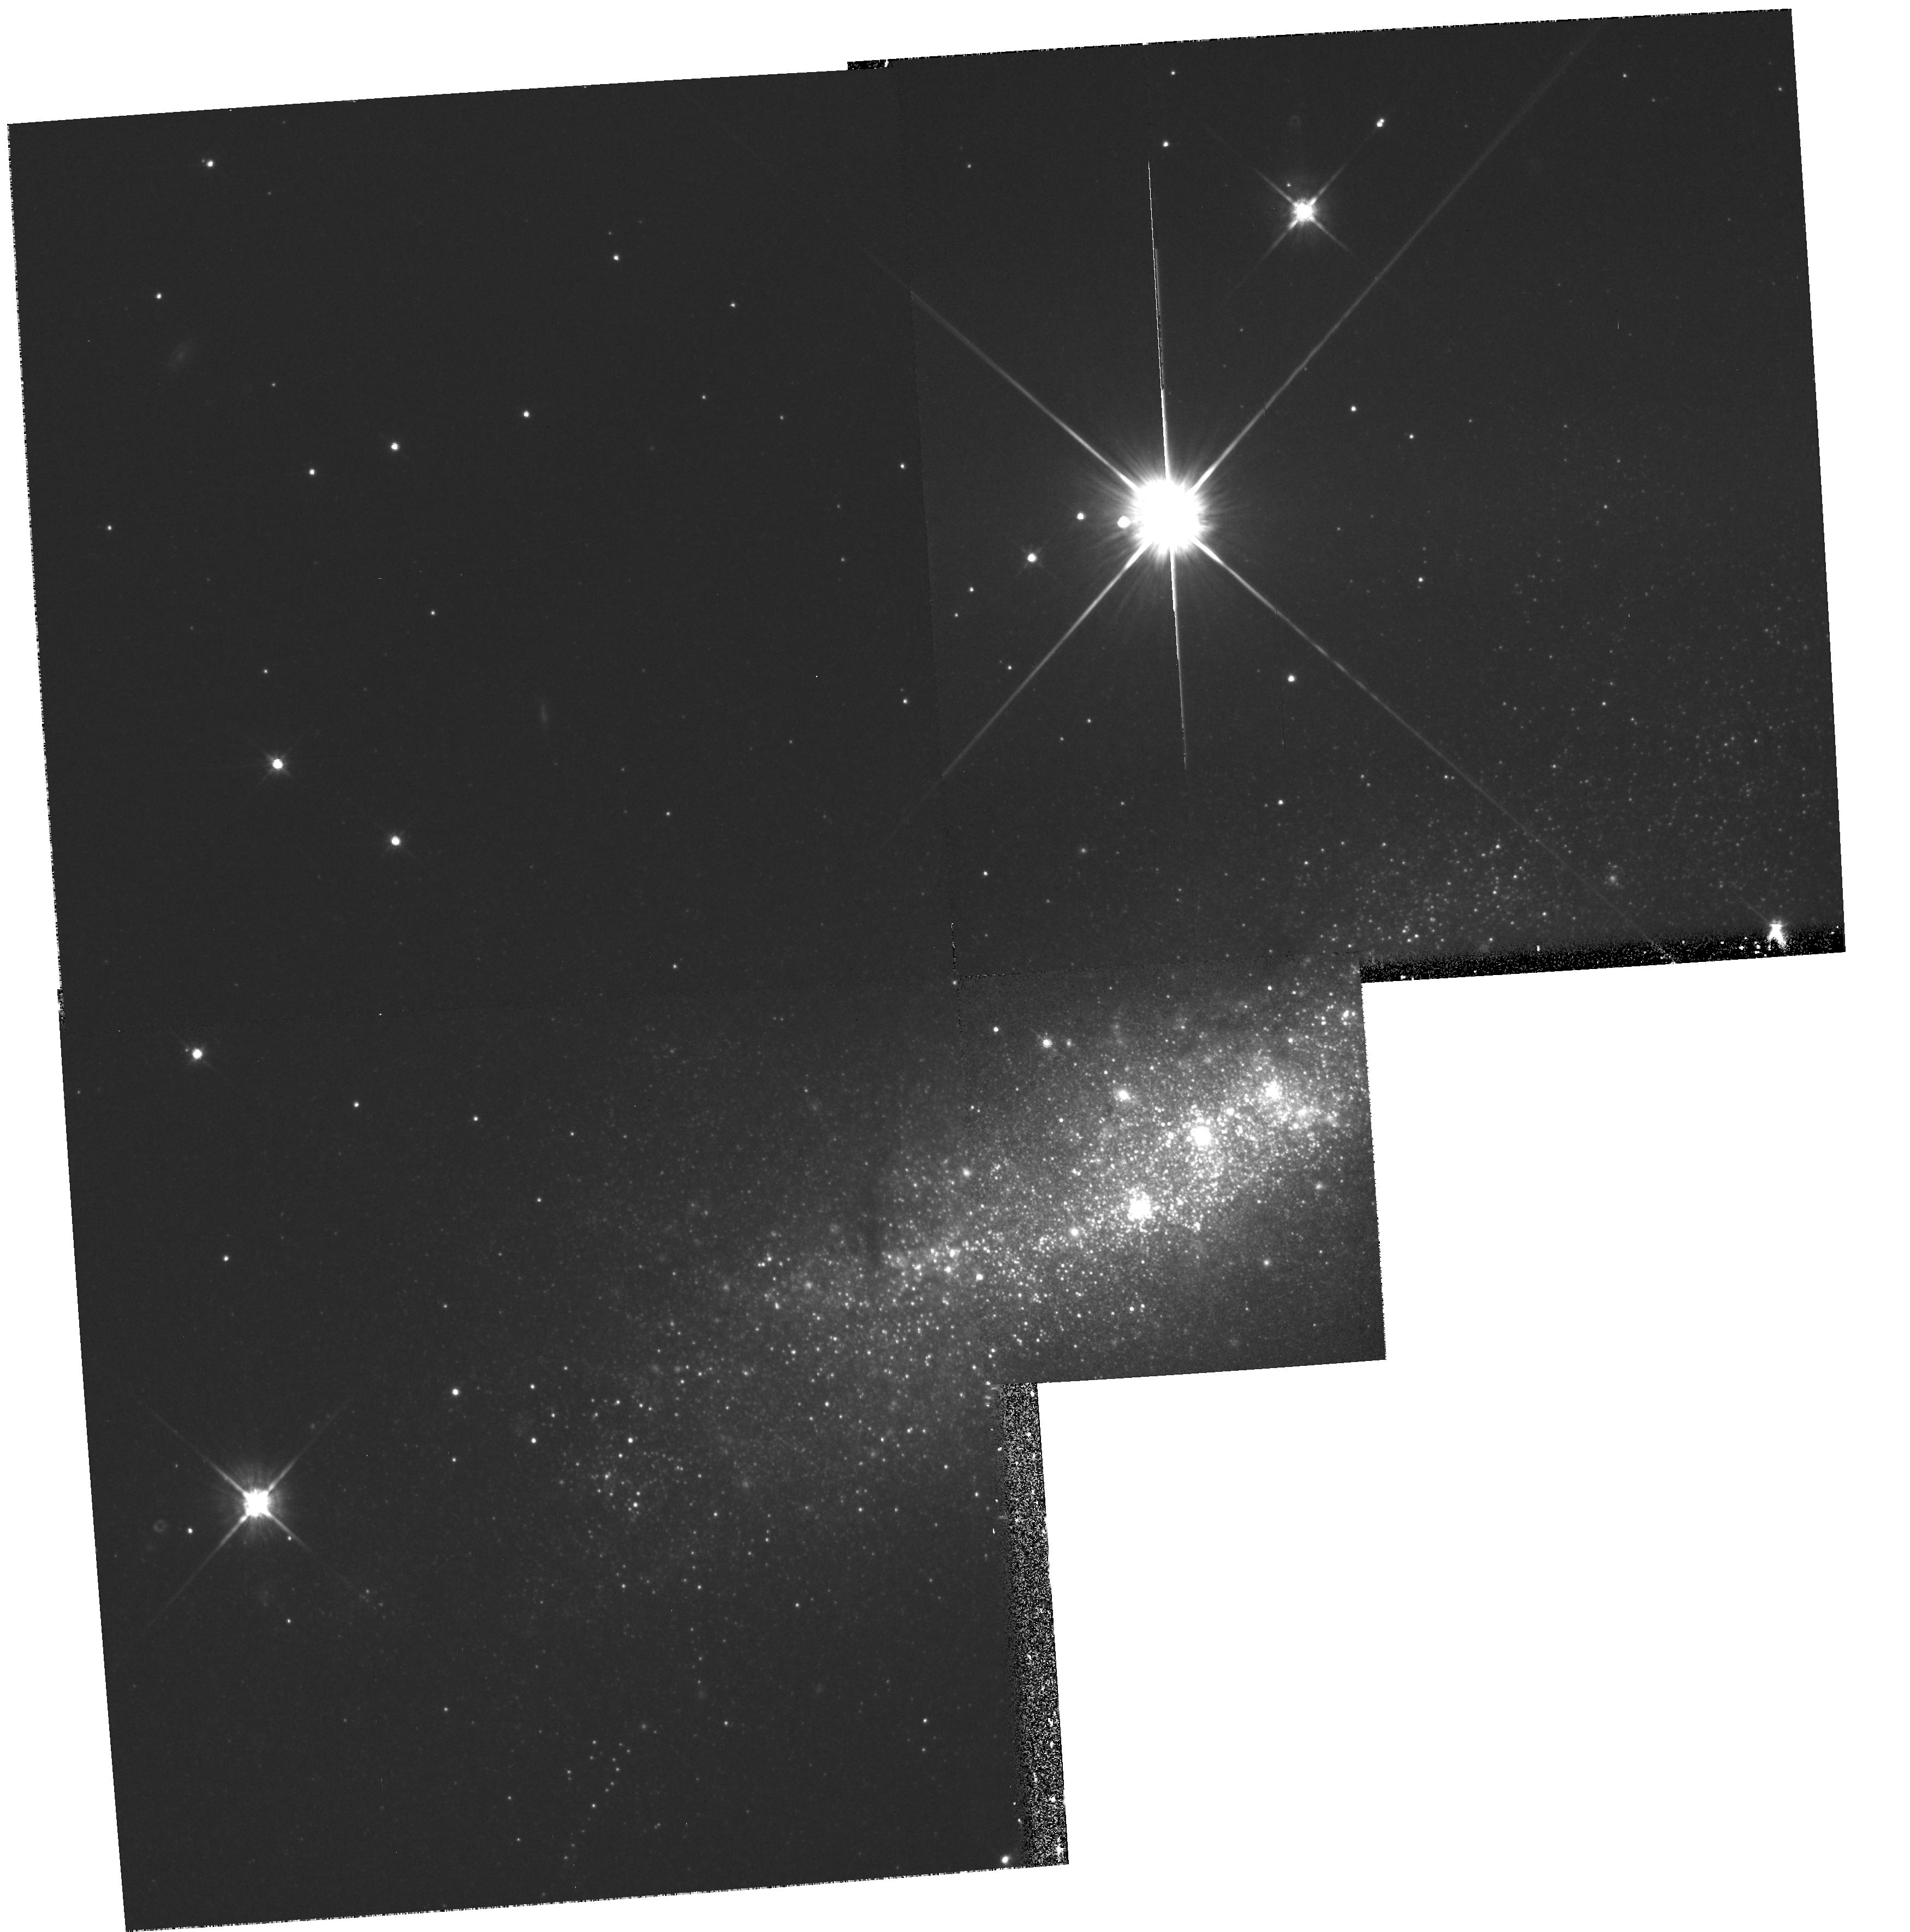
Target: NGC1569-CLUSTERS. Instrument: WFPC2/PC. Filter: F814W. Exposure: 9 min. Observation ID: hst_6423_01_wfpc2_pc_f814w_u54g01

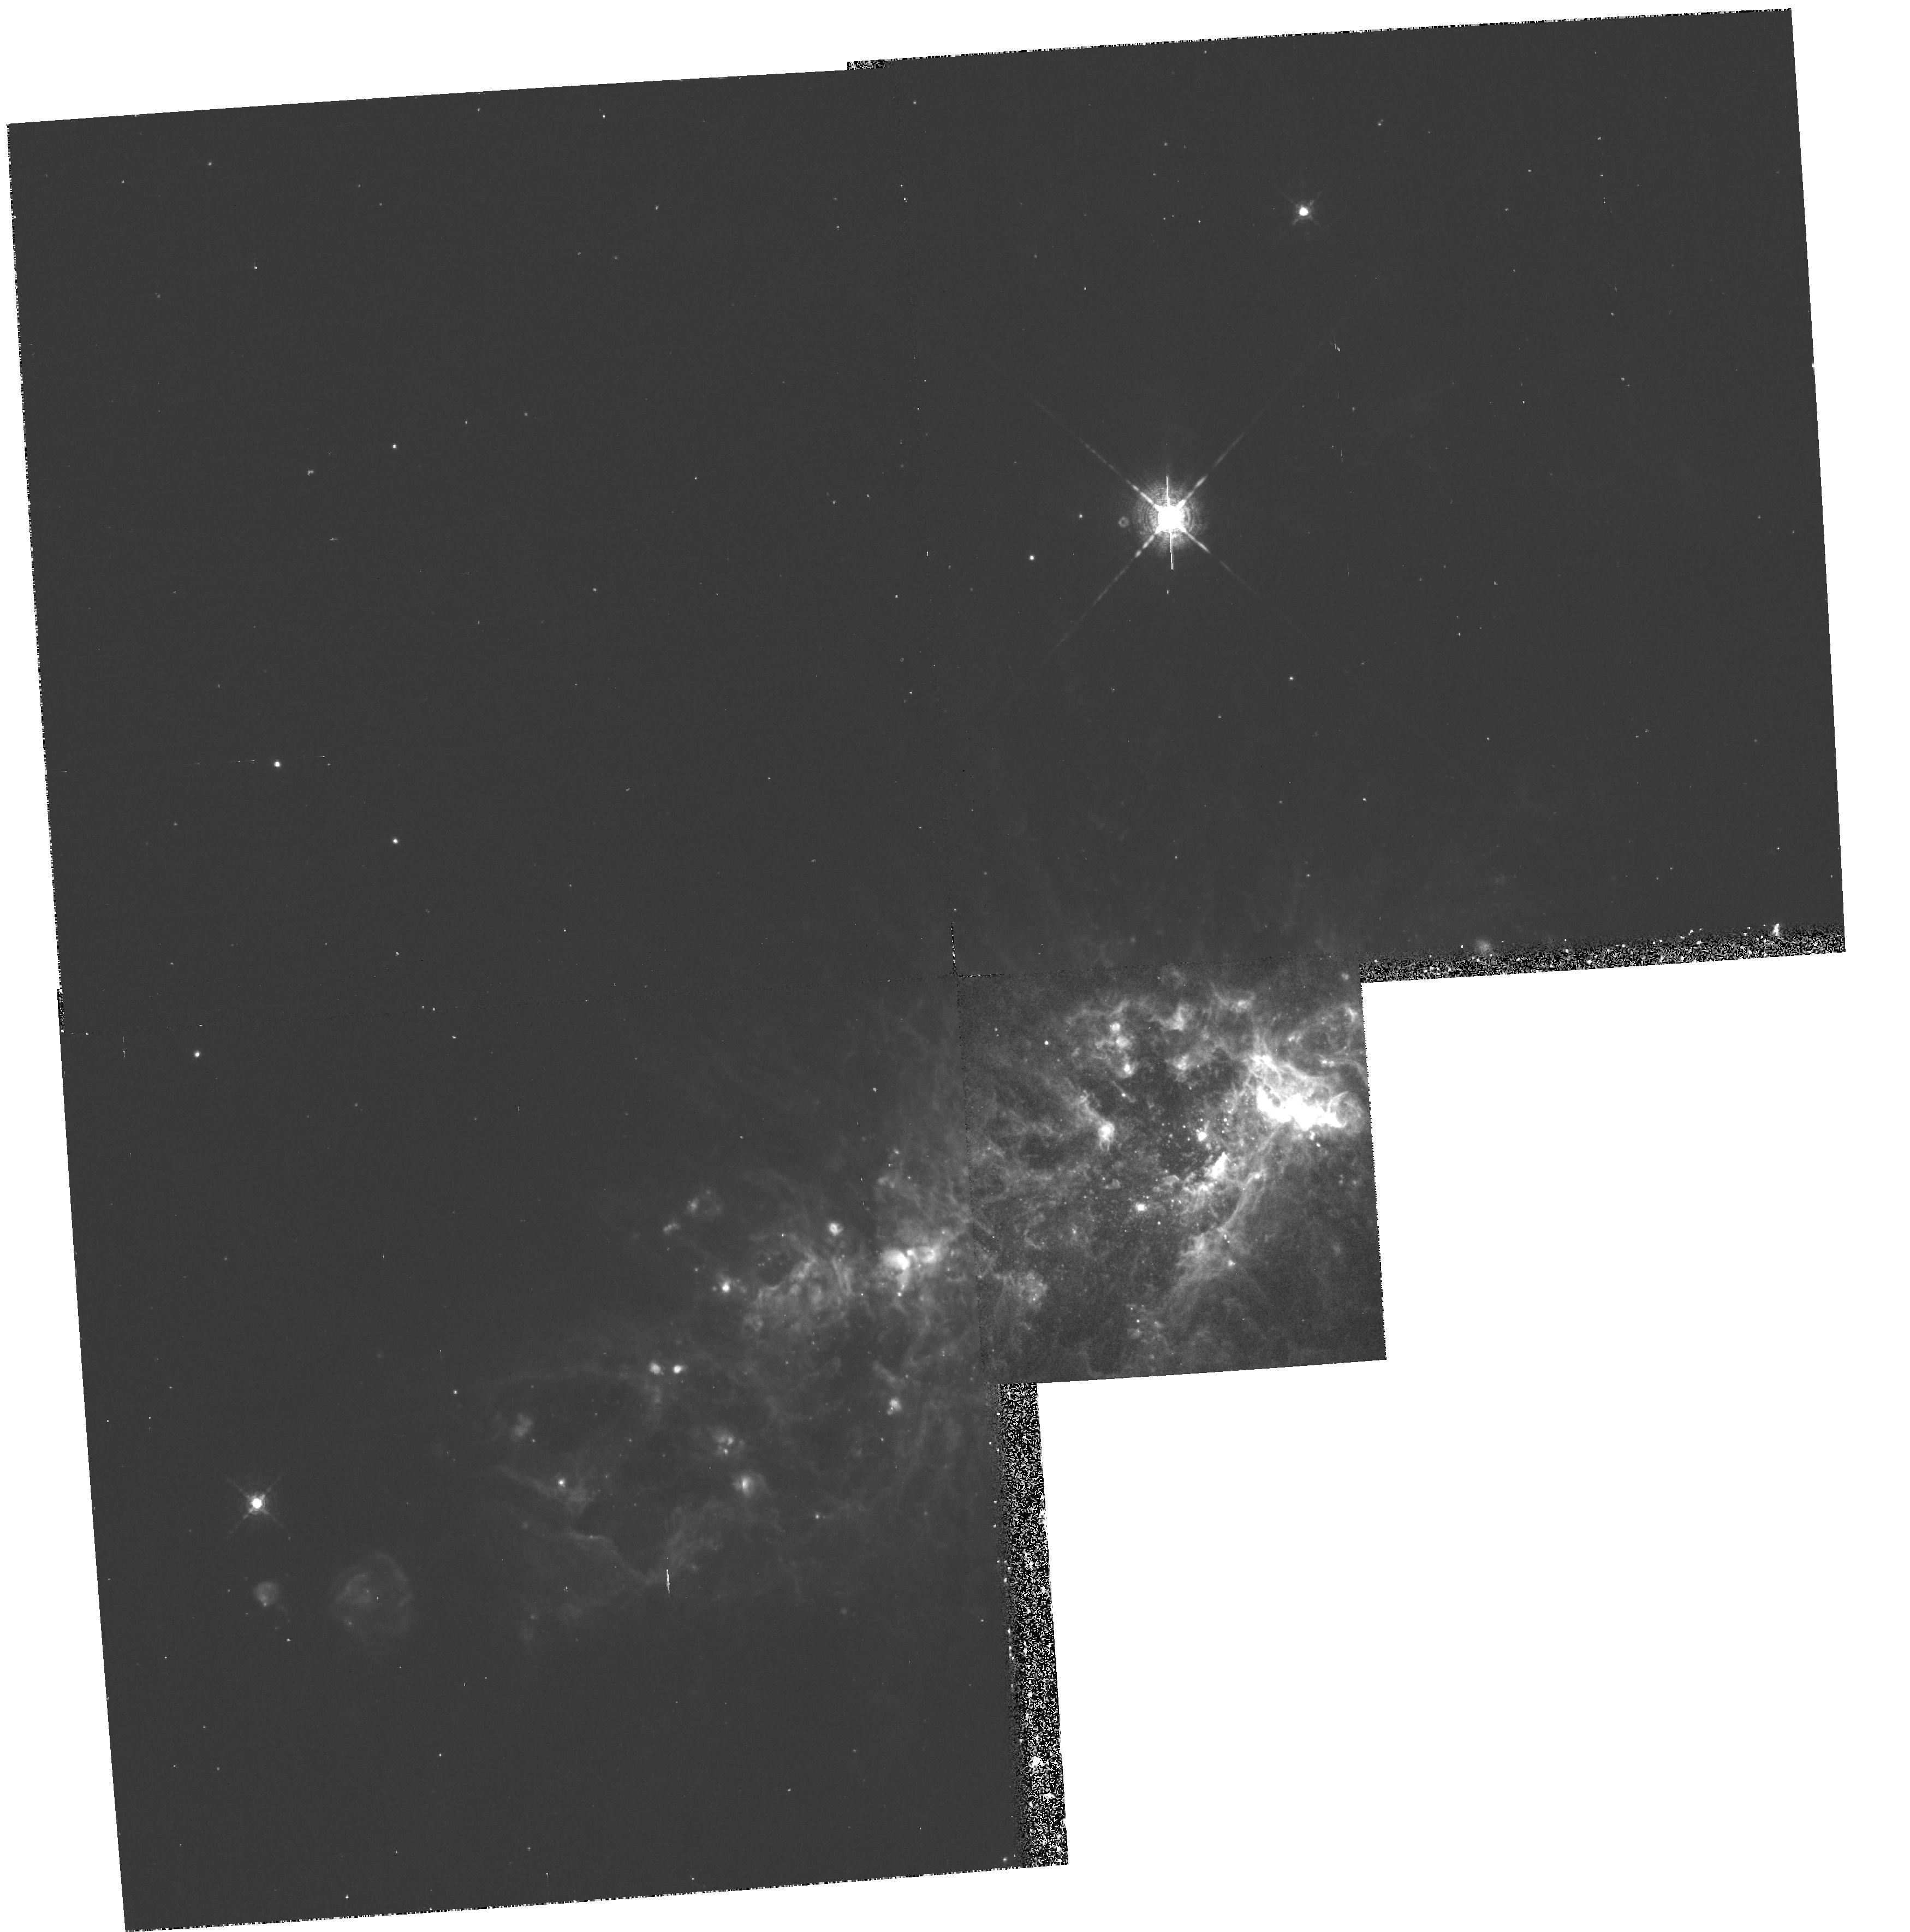
Target: NGC1569-CLUSTERS. Instrument: WFPC2/PC. Filter: F656N. Exposure: 27 min. Observation ID: hst_6423_01_wfpc2_pc_f656n_u54g01

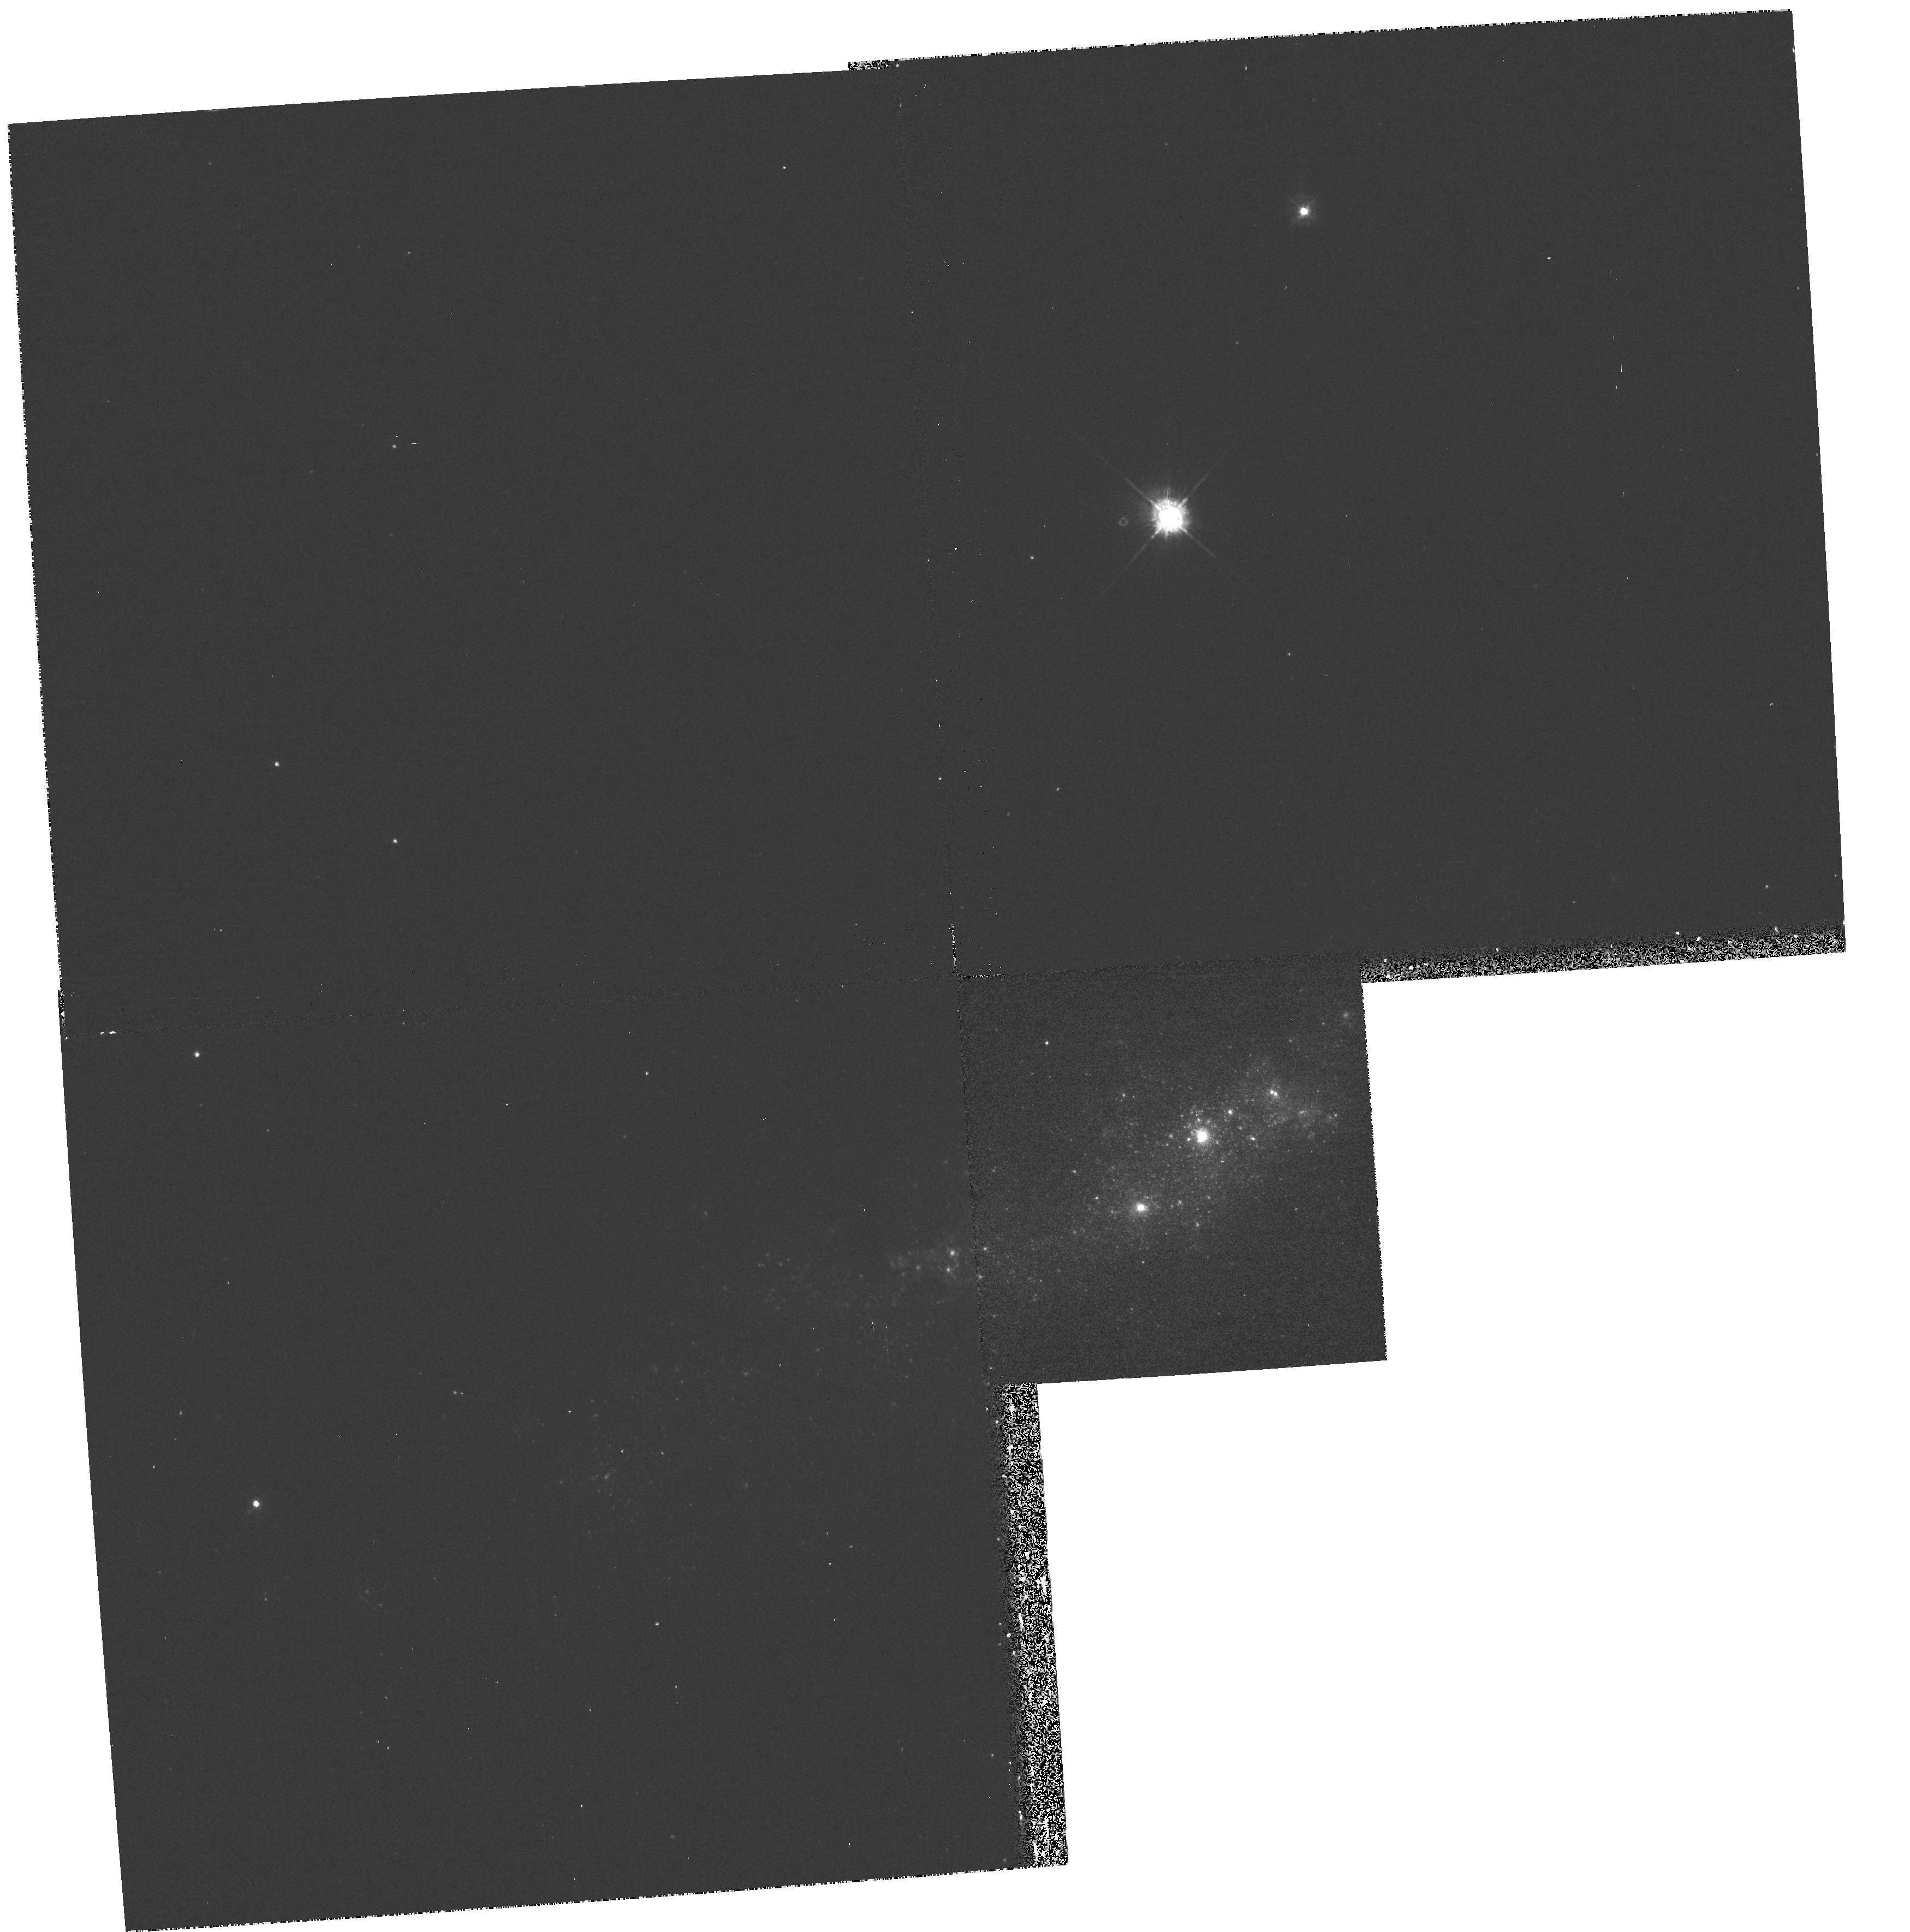
Target: NGC1569-CLUSTERS. Instrument: WFPC2/PC. Filter: F336W. Exposure: 13 min. Observation ID: hst_6423_01_wfpc2_pc_f336w_u54g01

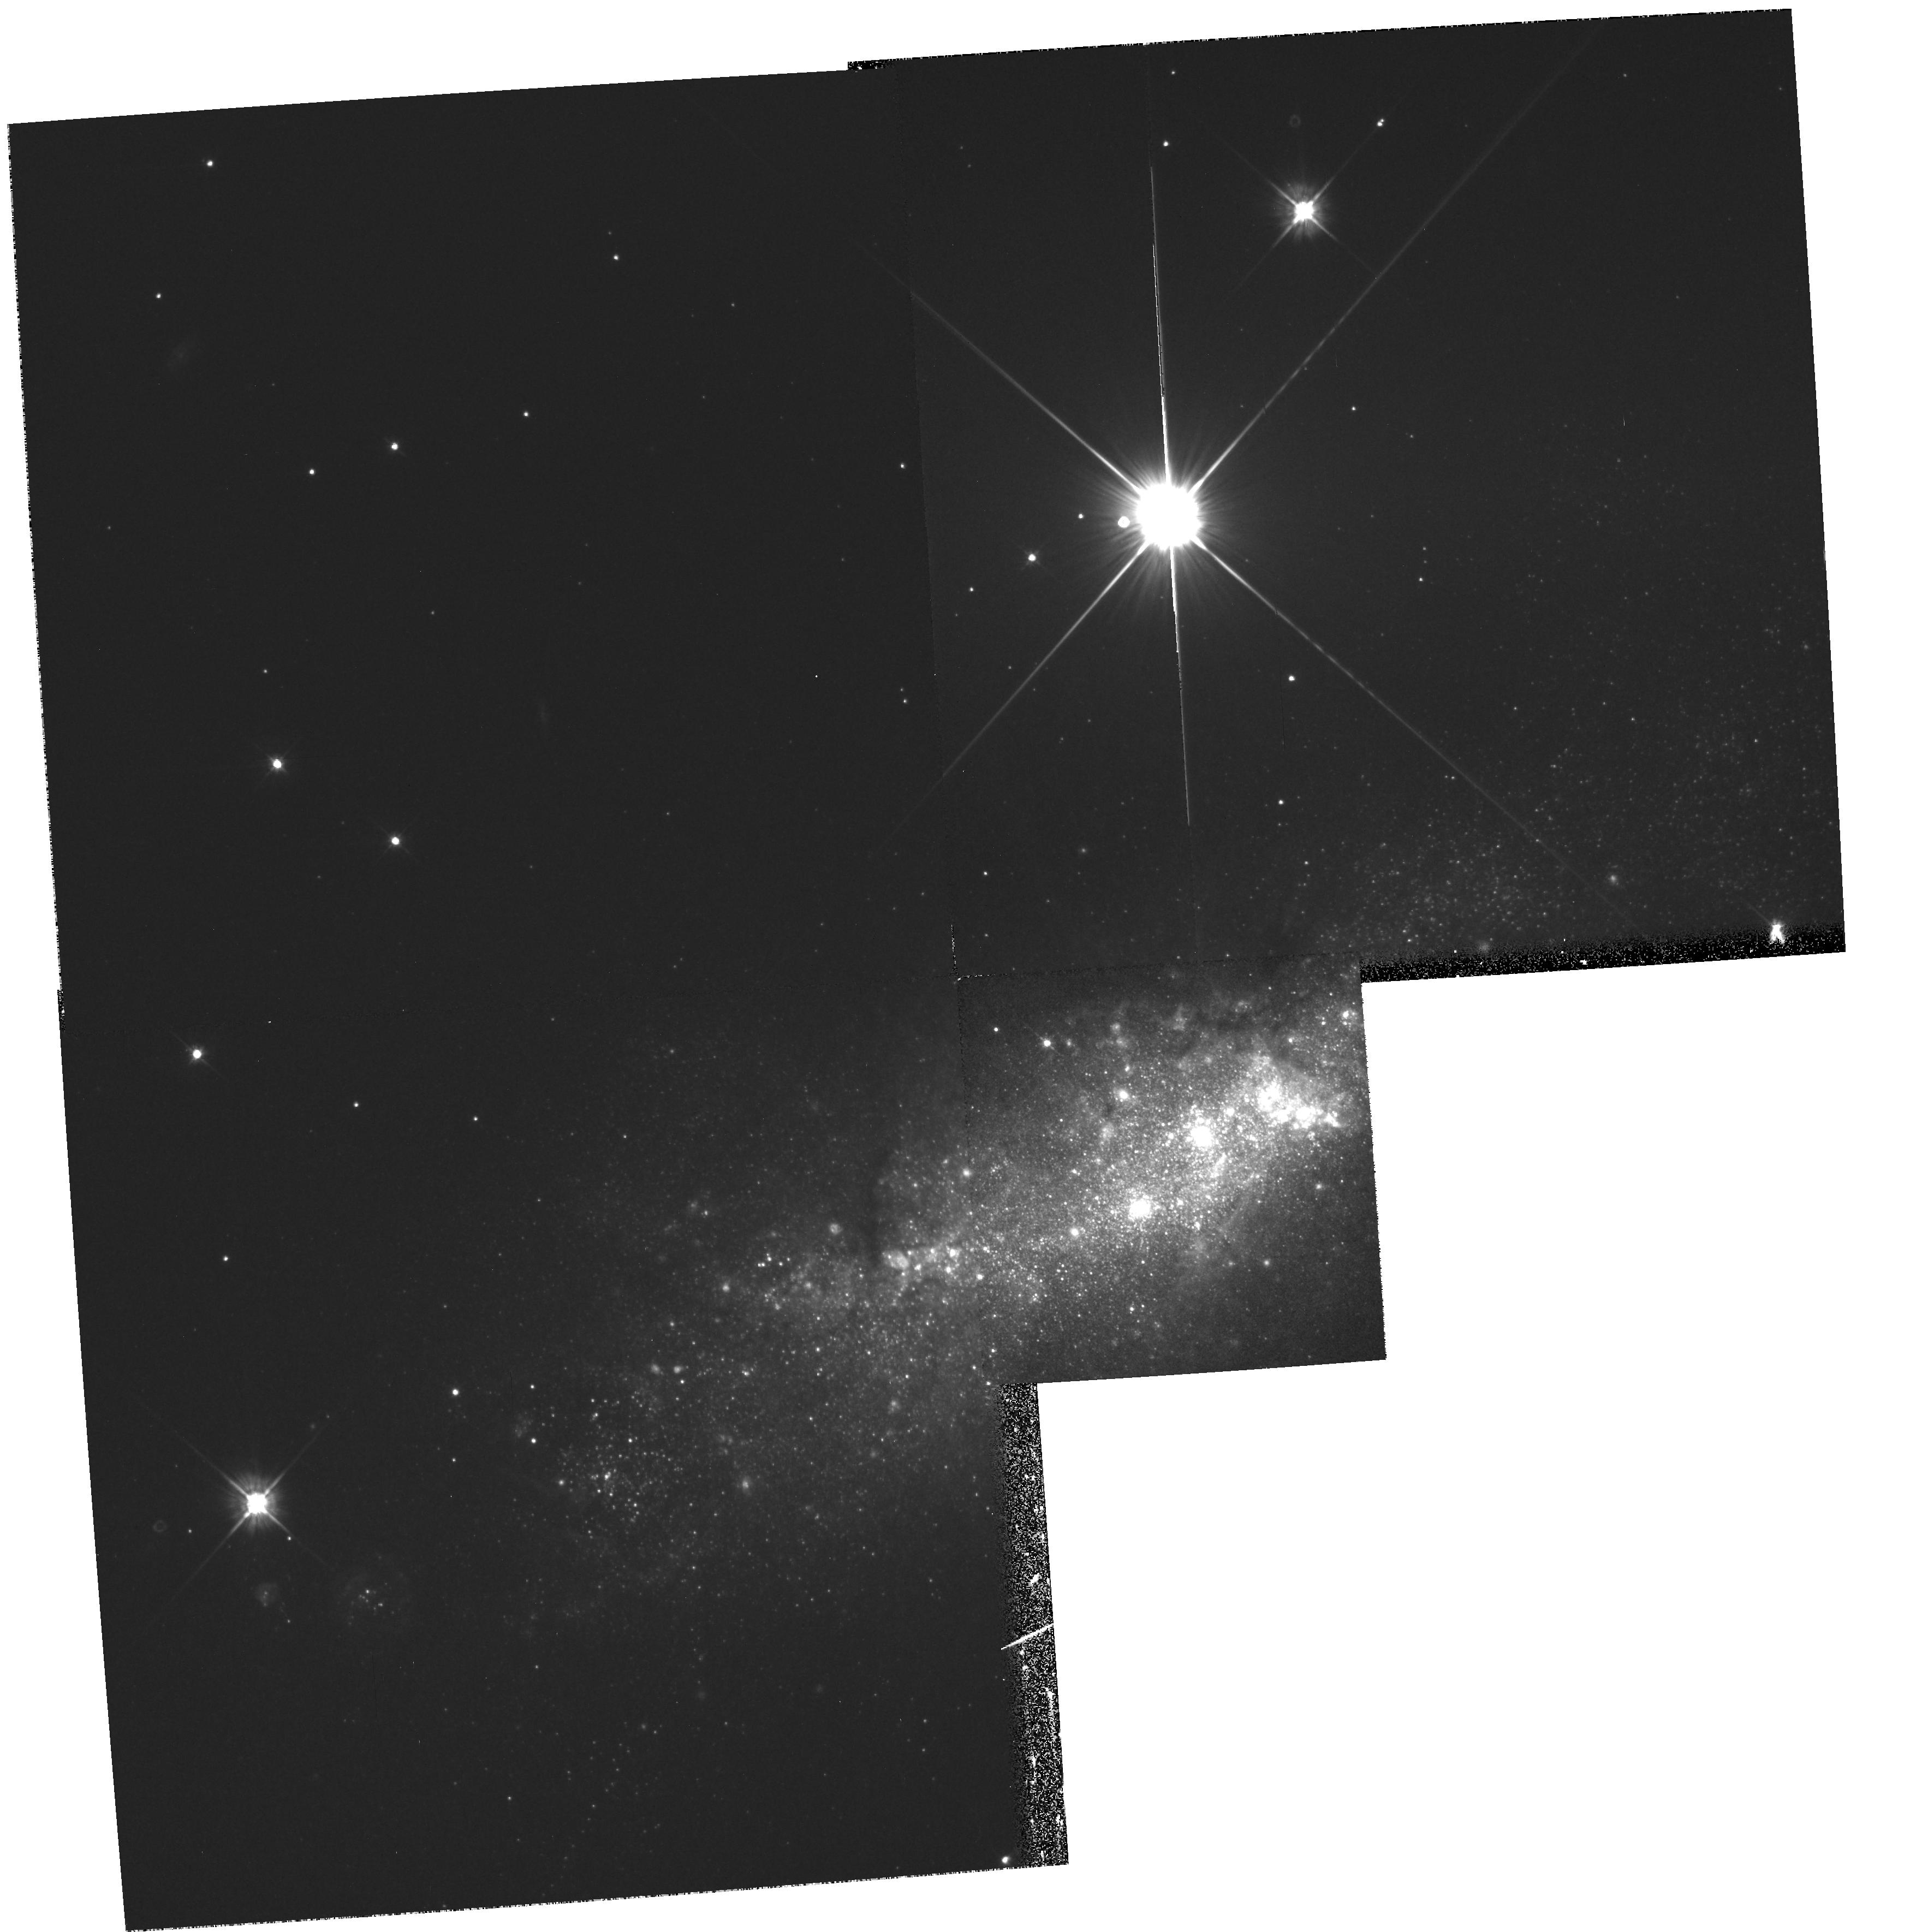
Target: NGC1569-CLUSTERS. Instrument: WFPC2/PC. Filter: F555W. Exposure: 16 min. Observation ID: hst_6423_01_wfpc2_pc_f555w_u54g01

Structure in the Superstar Clusters in NGC 1569 (PI: Hunter, Deidre Ann)

We propose to use WFPC2 to image the two superstar clusters in NGC 1569. Cycle 1 data showed that these clusters are as luminous and compact as globular clusters are expected to have been at the same age. Thus, the clusters in NGC 1569 could be the closest examples beyond R136 of globular clusters when they were young. However, these clusters are 3--4 magnitudes more luminous than R136. The WFPC2 images will be used to examine the morphology of the clusters, examine the color distribution within the clusters, and resolve the luminous stars in the outer parts of the clusters. From these data we will test the analogy with globular clusters and the assumption of coevality of the clusters.